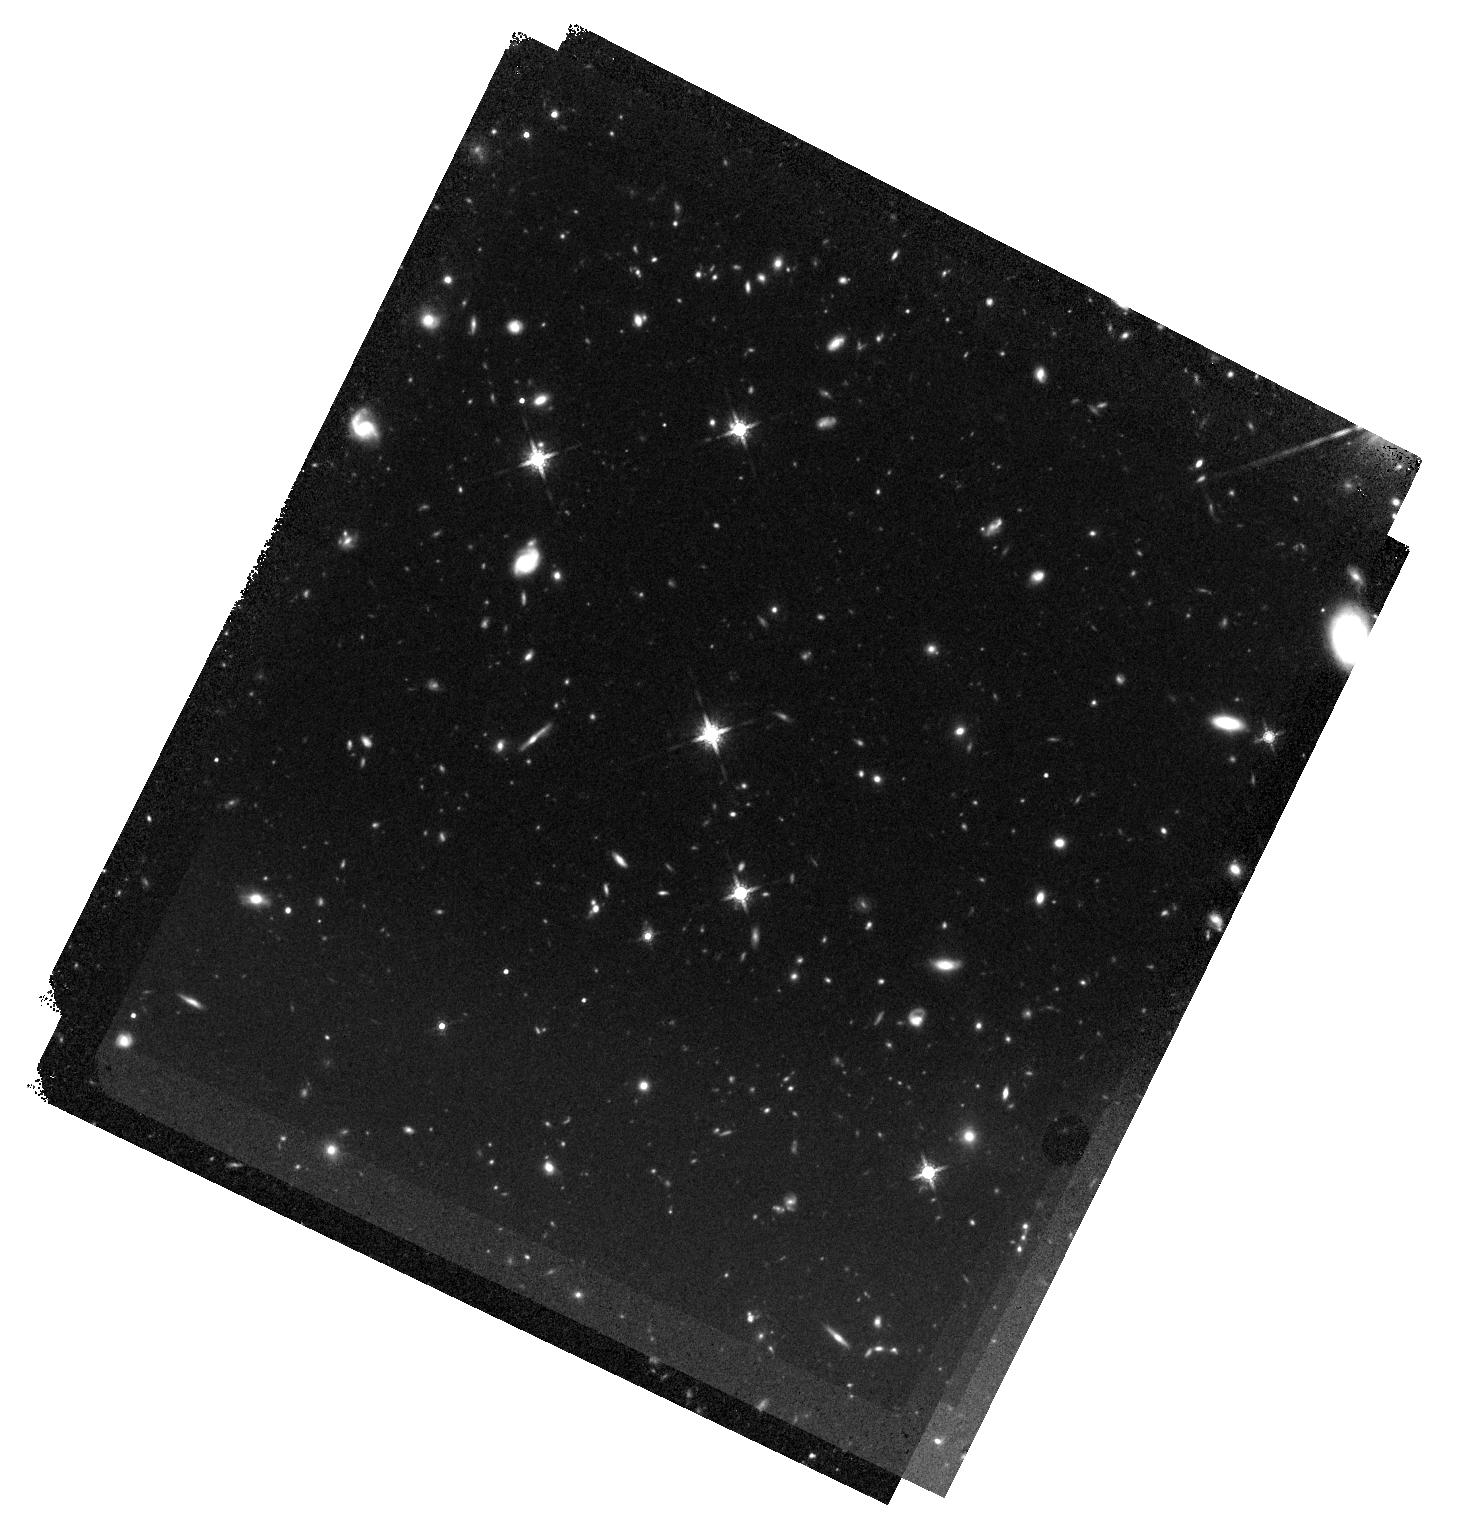
Target: J123641.45+655442.1. Instrument: WFC3/IR. Filter: F160W. Exposure: 47 min. Observation ID: hst_15375_01_wfc3_ir_f160w_idpr01

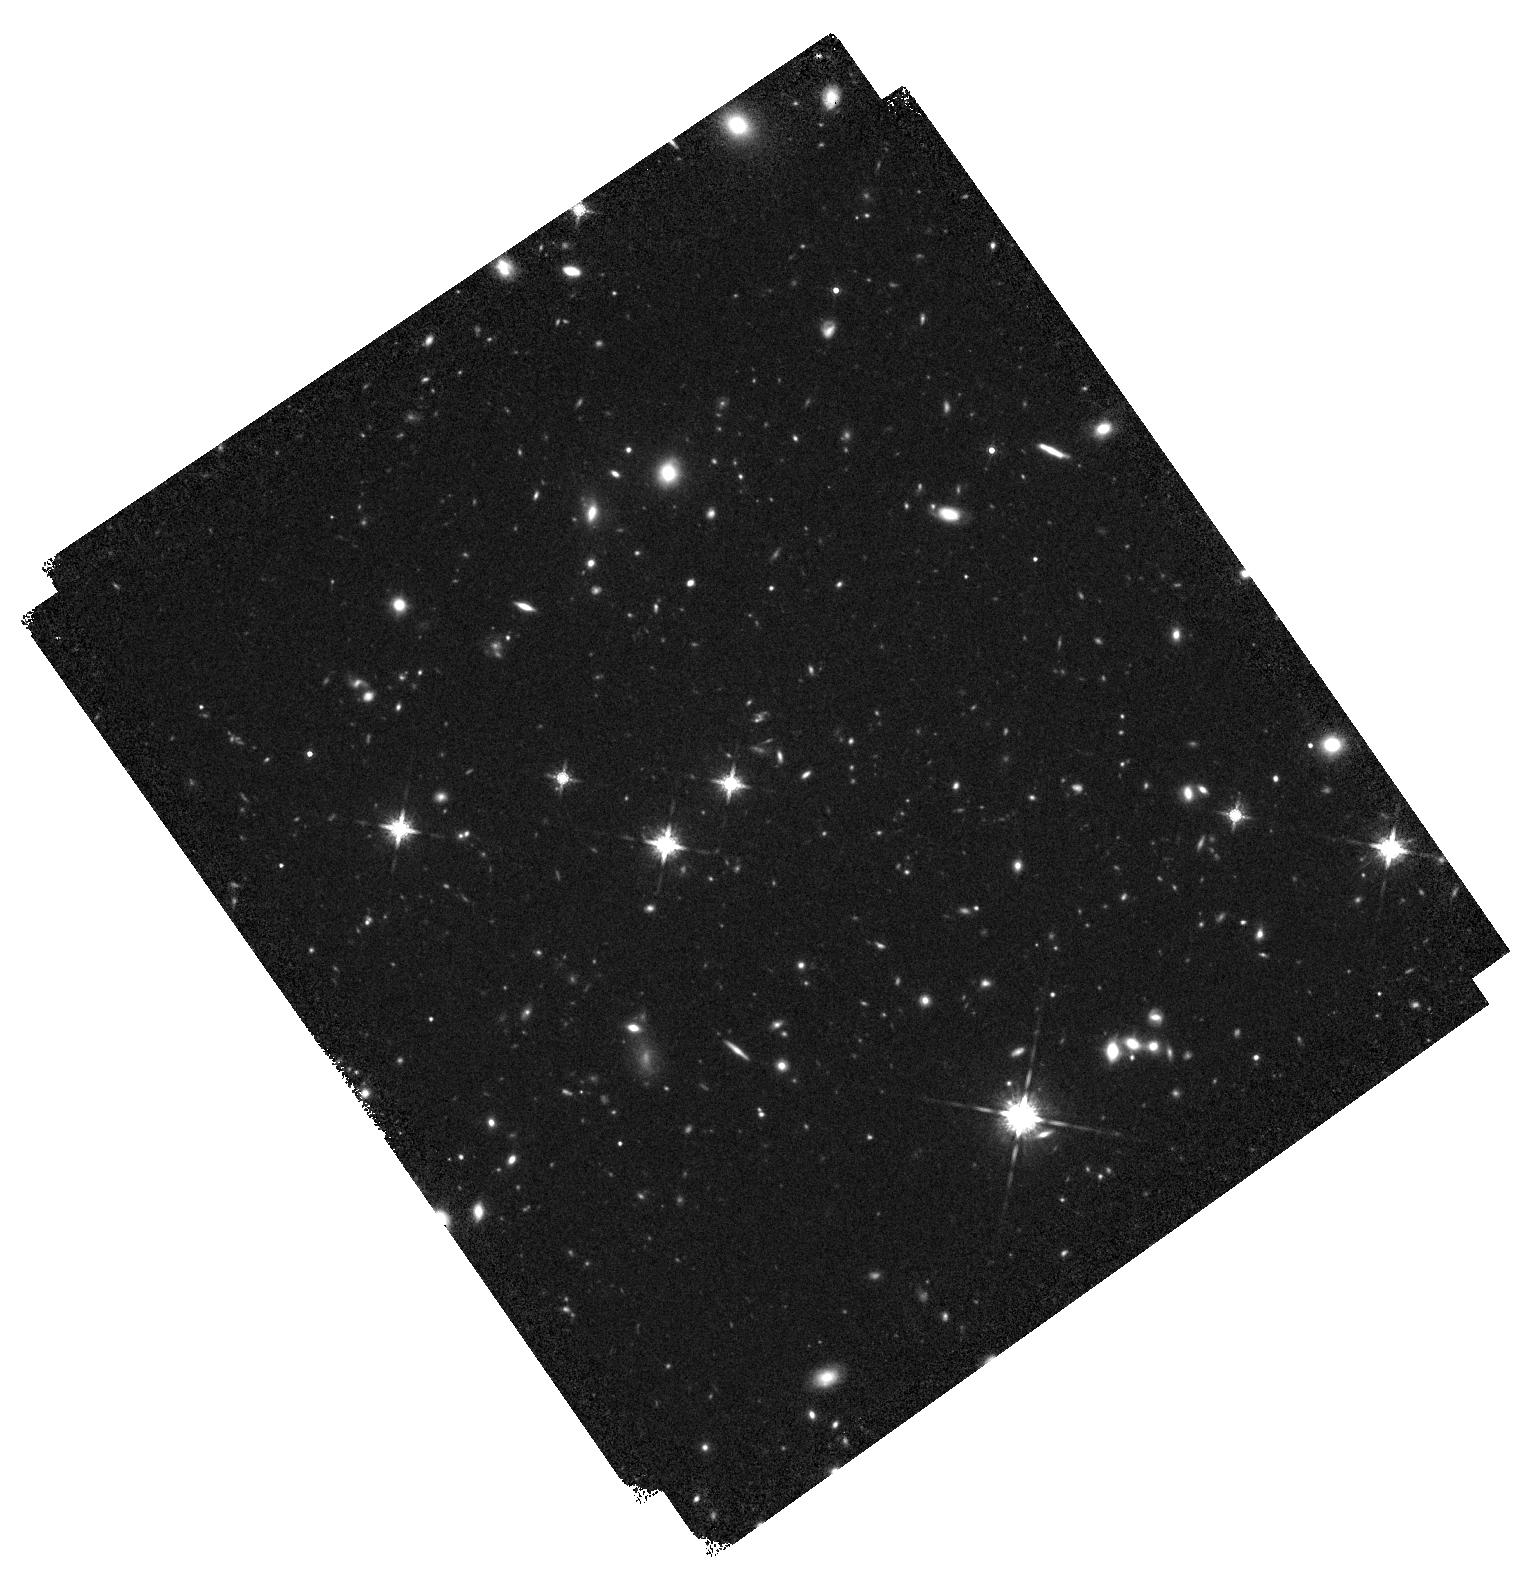
Target: J095841.21+282729.5. Instrument: WFC3/IR. Filter: F160W. Exposure: 40 min. Observation ID: hst_15375_02_wfc3_ir_f160w_idpr02

Do the outflow properties in the most luminous quasars correlate with X-ray radiative output and host dynamical state? (PI: Zappacosta, Luca)

We are following up the multiwavelength properties of the WISSH sample of hyperluminous MIR-selected Type 1 quasars at z~2-3. In these objects we expect both powerful AGN feedback and galaxy mergers to manifest themselves in full force. We are finding in LBT/LUCI near infrared data that they are composed by two populations showing powerful mutually exclusive outflows in [OIII] and CIV. Interestingly they seem to show a dichotomy in their X-ray luminosities. Furthermore a HST-WFC3 follow-up of a WISSH quasar with [OIII] outflows show no sign of galaxy mergers. We propose here Chandra (280 ks) and HST (6 orbits) observations of WISSH quasars with the aim of establishing whether the two populations are linked to: (i) different quasar X-ray output and (ii) distinct host dynamical state.